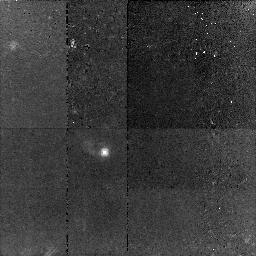
Target: COMBO17-CDFS-04050
Instrument: NICMOS/NIC2
Filter: F160W
Exposure: 46 min
Observation ID: n96j01010

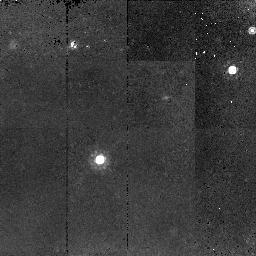
Target: COMBO17-CDFS-56074
Instrument: NICMOS/NIC2
Filter: F160W
Exposure: 45 min
Observation ID: n96j09010

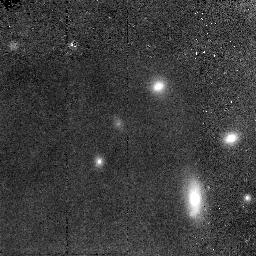
Target: COMBO17-CDFS-07139
Instrument: NICMOS/NIC2
Filter: F160W
Exposure: 47 min
Observation ID: n96j03020

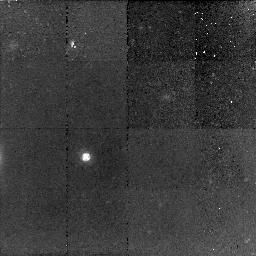
Target: COMBO17-CDFS-19965
Instrument: NICMOS/NIC2
Filter: F160W
Exposure: 1.5 h
Observation ID: n96j06010

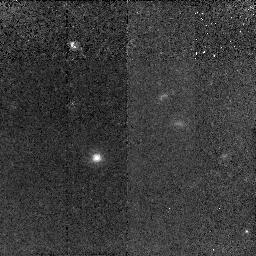
Target: COMBO17-CDFS-57653
Instrument: NICMOS/NIC2
Filter: F160W
Exposure: 1.6 h
Observation ID: n96j10020

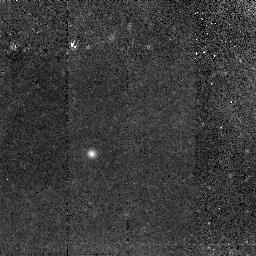
Target: COMBO17-CDFS-30792
Instrument: NICMOS/NIC2
Filter: F160W
Exposure: 1.6 h
Observation ID: n96j07020

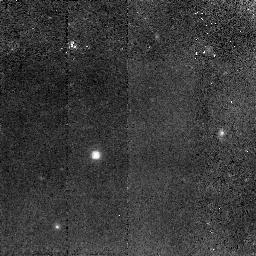
Target: COMBO17-CDFS-41159
Instrument: NICMOS/NIC2
Filter: F160W
Exposure: 1.6 h
Observation ID: n96j08020

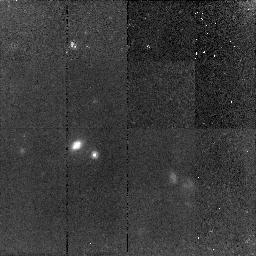
Target: COMBO17-CDFS-18324
Instrument: NICMOS/NIC2
Filter: F160W
Exposure: 45 min
Observation ID: n96j05010

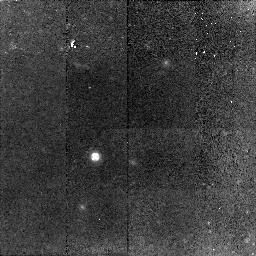
Target: COMBO17-CDFS-18256
Instrument: NICMOS/NIC2
Filter: F160W
Exposure: 1.5 h
Observation ID: n96j04010

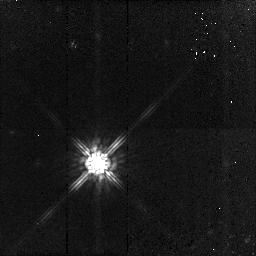
Target: PSF-STAR
Instrument: NICMOS/NIC2
Filter: F160W
Exposure: 45 min
Observation ID: n96j11010

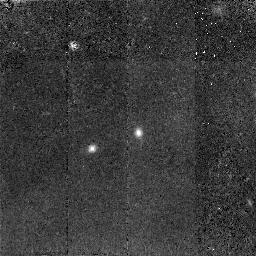
Target: COMBO17-CDFS-04427
Instrument: NICMOS/NIC2
Filter: F160W
Exposure: 1.6 h
Observation ID: n96j02020

The colours of QSO host galaxies at z=2 and the evolution of their stellar masses (PI: Wisotzki, Lutz)

We propose to use NICMOS imaging to measure the rest-frame optical/UV colours of a complete sample of 10 QSO host galaxies at redshifts between z=1.5 and z=2. From our cycle 11 HST observations (the GEMS project) we know that QSO host galaxies at redshifts of z~1 show blue colours despite having early-type morphologies. This is in excellent agreement with recent SDSS results on low-z AGN hosts, suggesting that QSO-type activity in galaxies correlates strongly with the presence of a young stellar population. Our proposed NICMOS observations will allow us to test the validity of this hypothesis out to z~2, by relating the observed QSO host colours to those of normal galaxies at similar redshifts taken from GOODS. We have already established within GEMS that the QSO hosts in our sample possess substantial UV luminosities, most likely originating from young stars. Knowing rest-frame colours, we can estimate stellar ages and stellar masses. For the first time will it be possible to determine the evolution of stellar masses in QSO host galaxies from z=2, the epoch of maximum QSO activity, to the present. Our results will shed light on the relation between nuclear activity and the star formation history of galaxies, and how these processes may jointly drive the cosmic evolution of QSOs and galaxies.